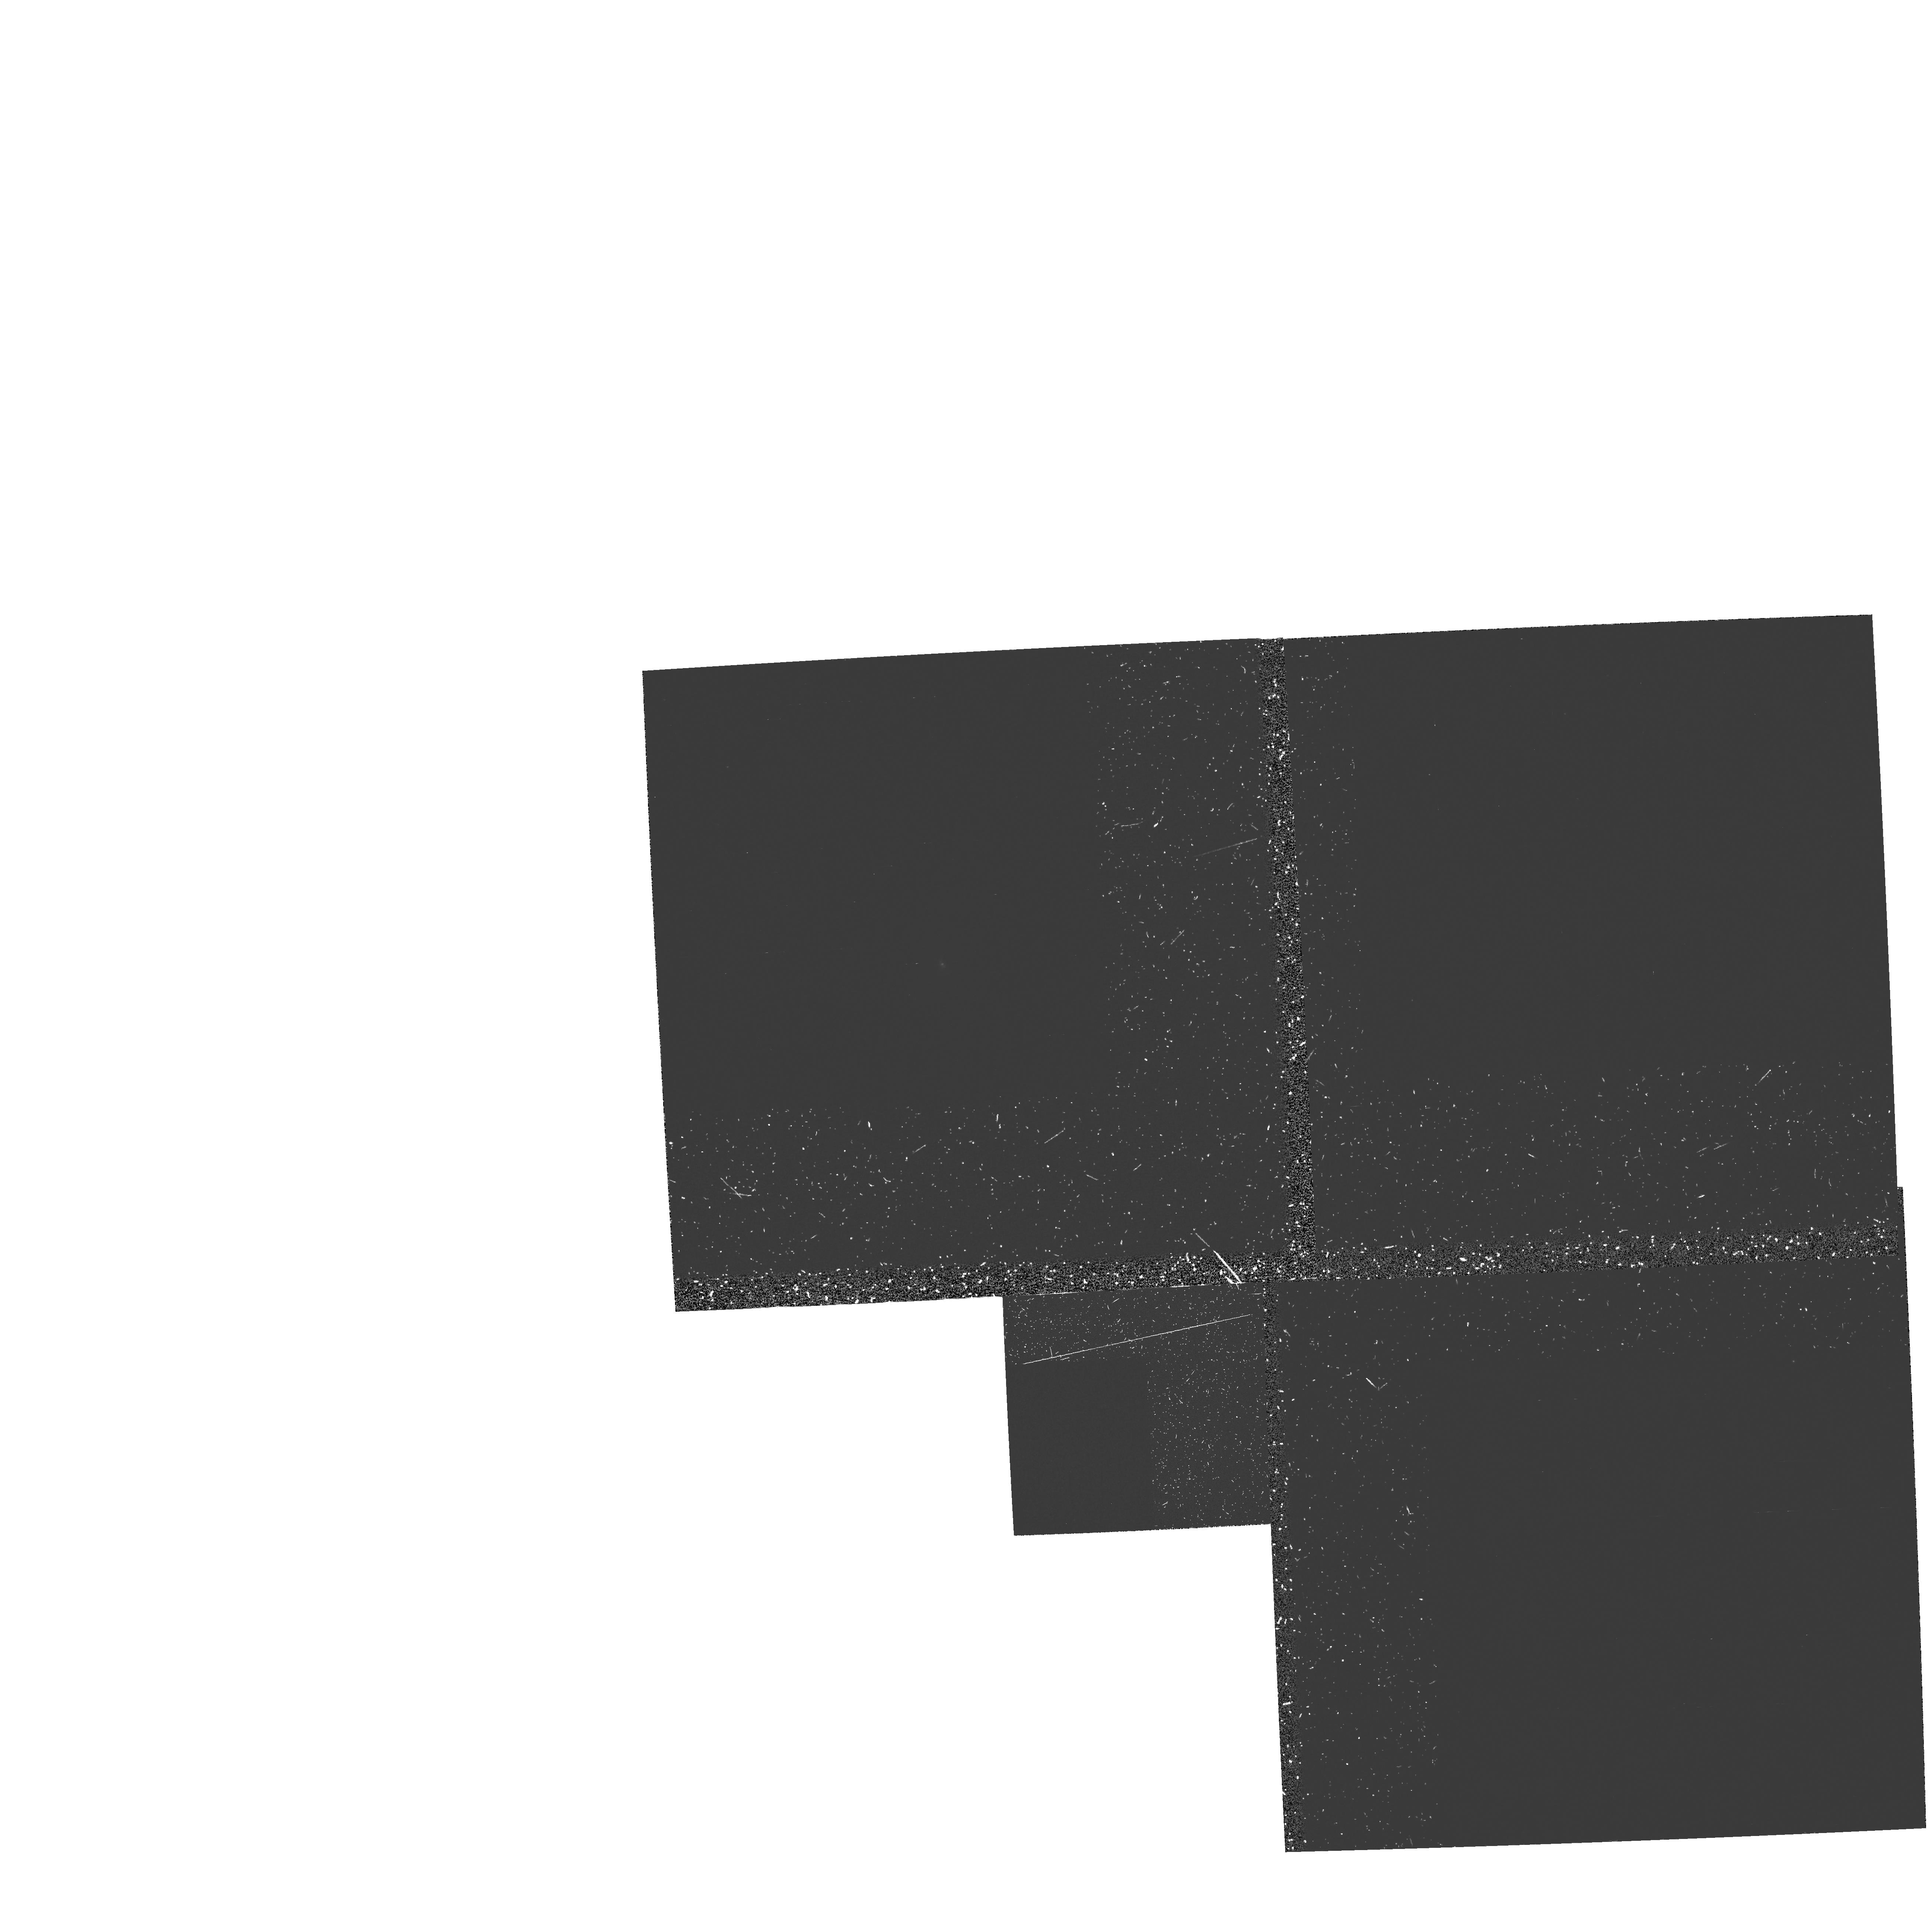
Target: NGC5252
Instrument: WFPC2/PC
Filter: FQUVN
Exposure: 57 min
Observation ID: hst_5426_01_wfpc2_pc_fquvn_u2e801

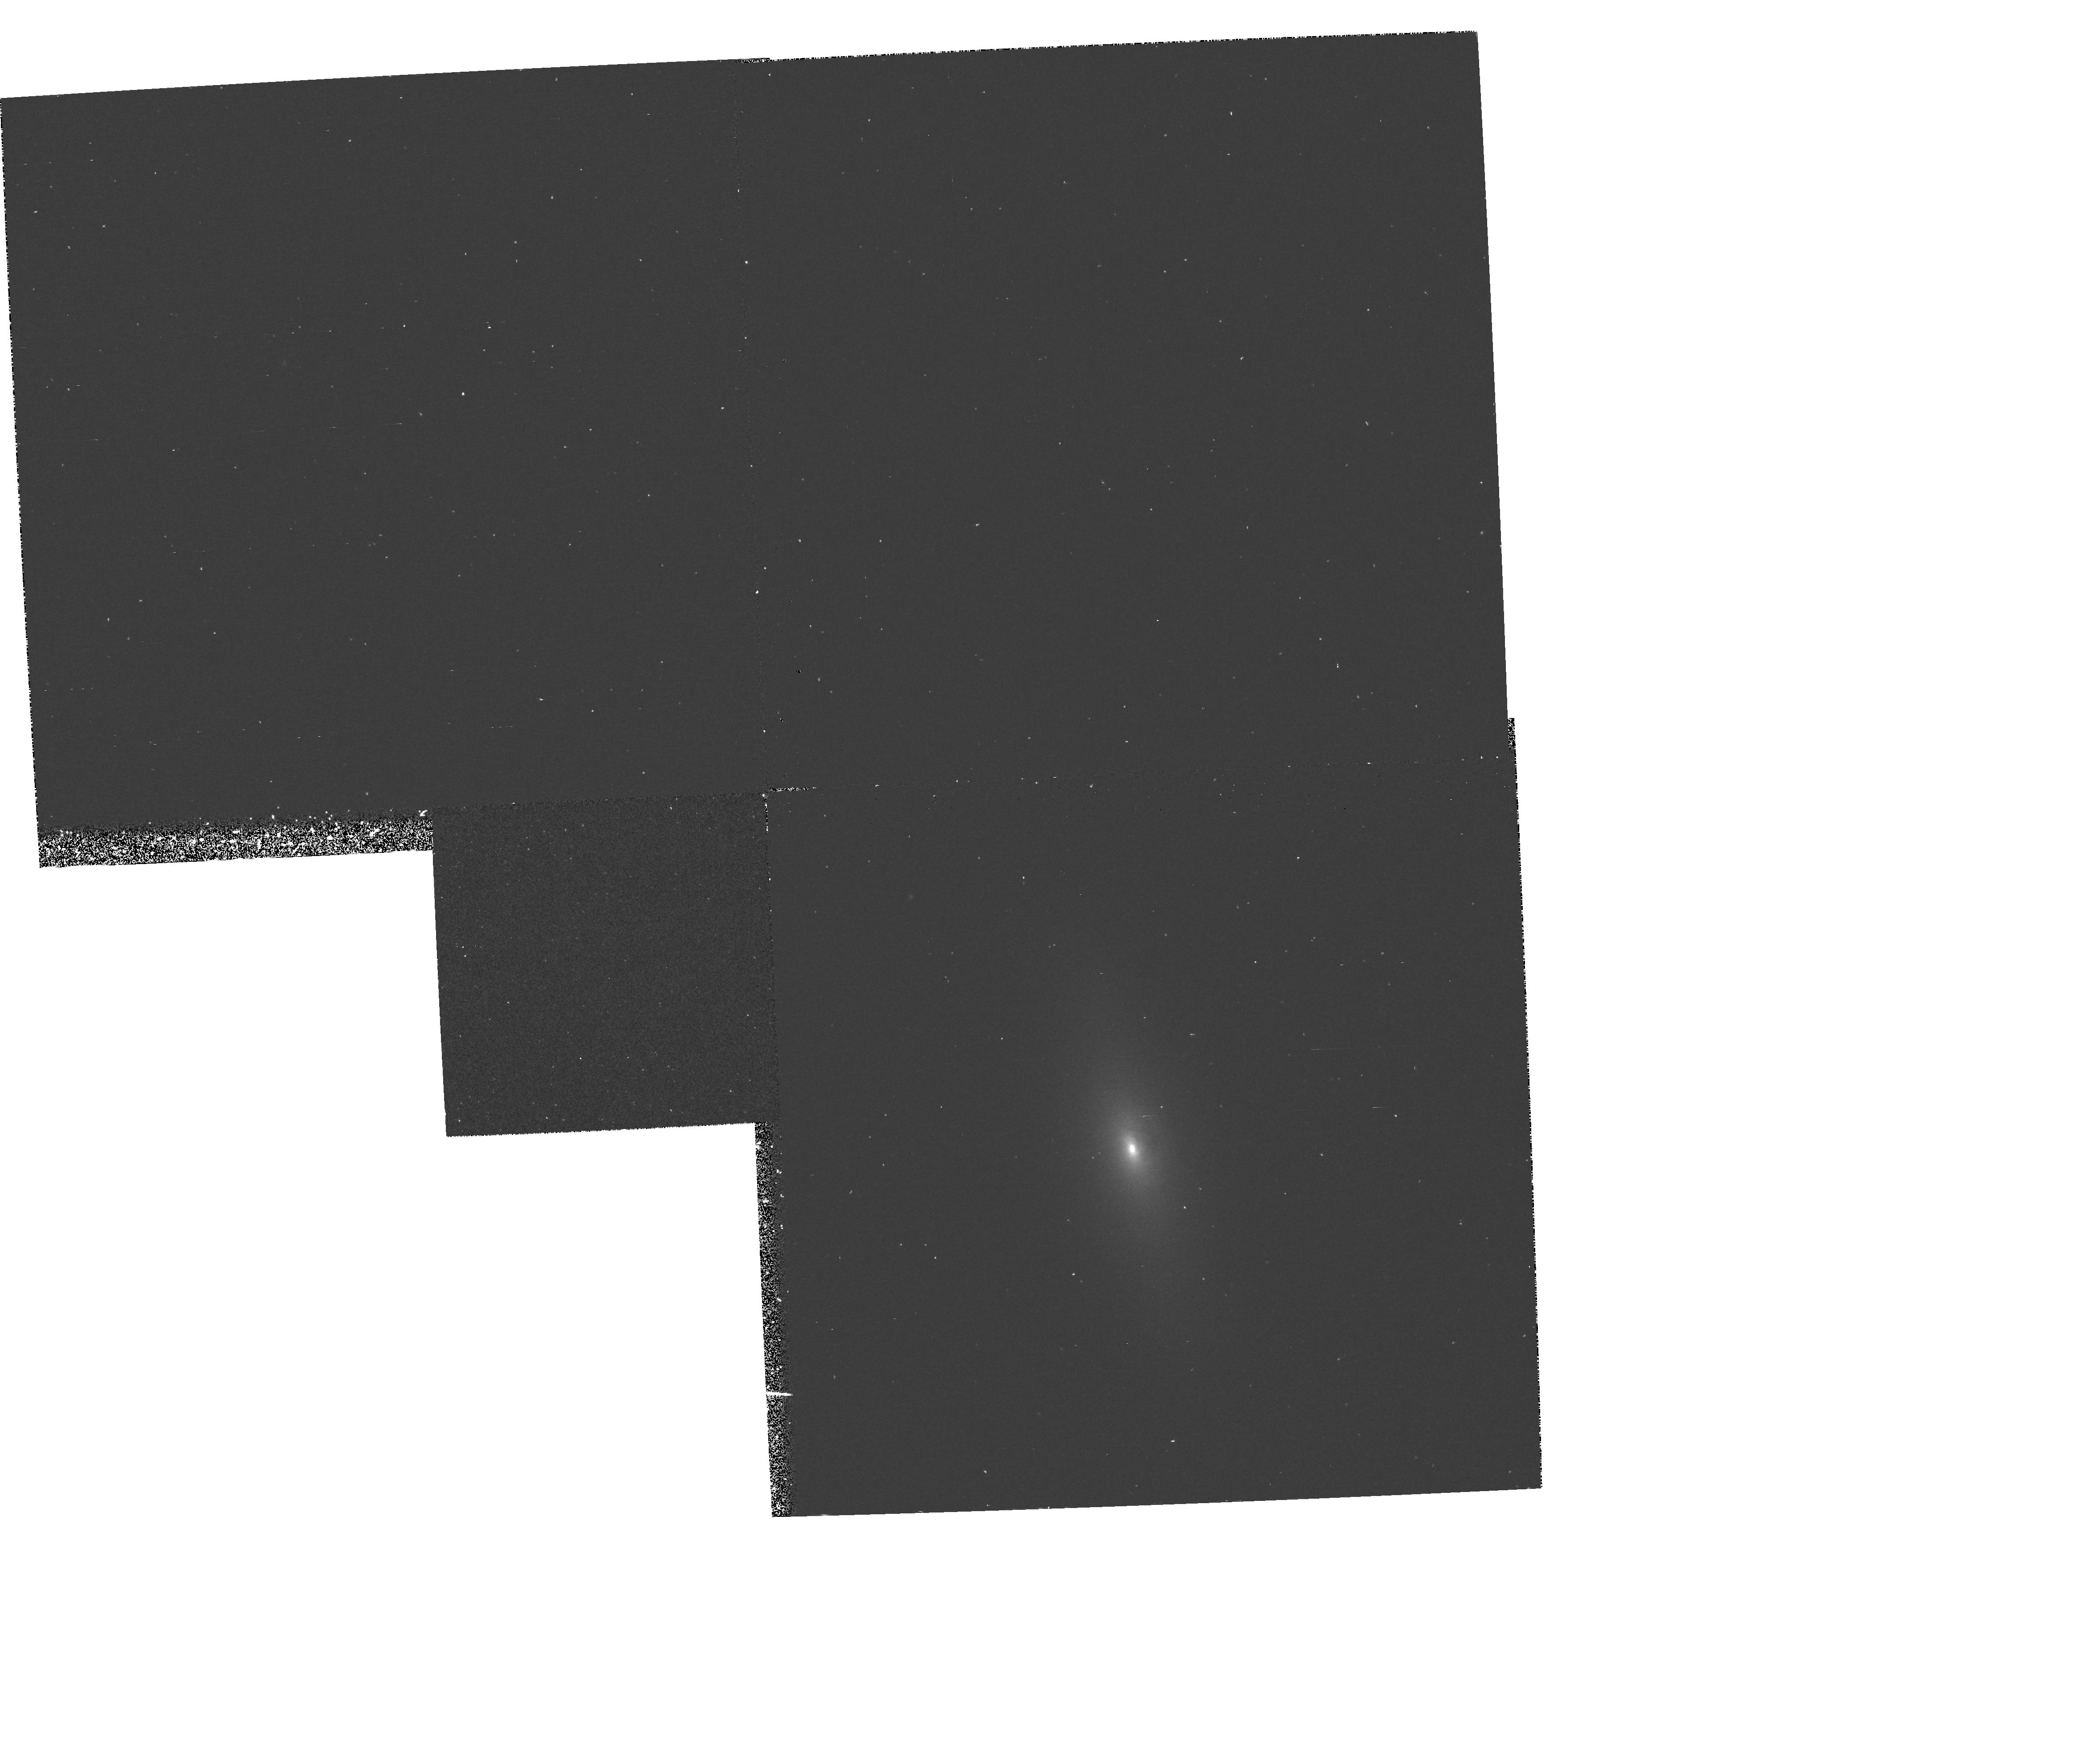
Target: NGC5252
Instrument: WFPC2/PC
Filter: F588N
Exposure: 40 min
Observation ID: hst_5426_01_wfpc2_pc_f588n_u2e801

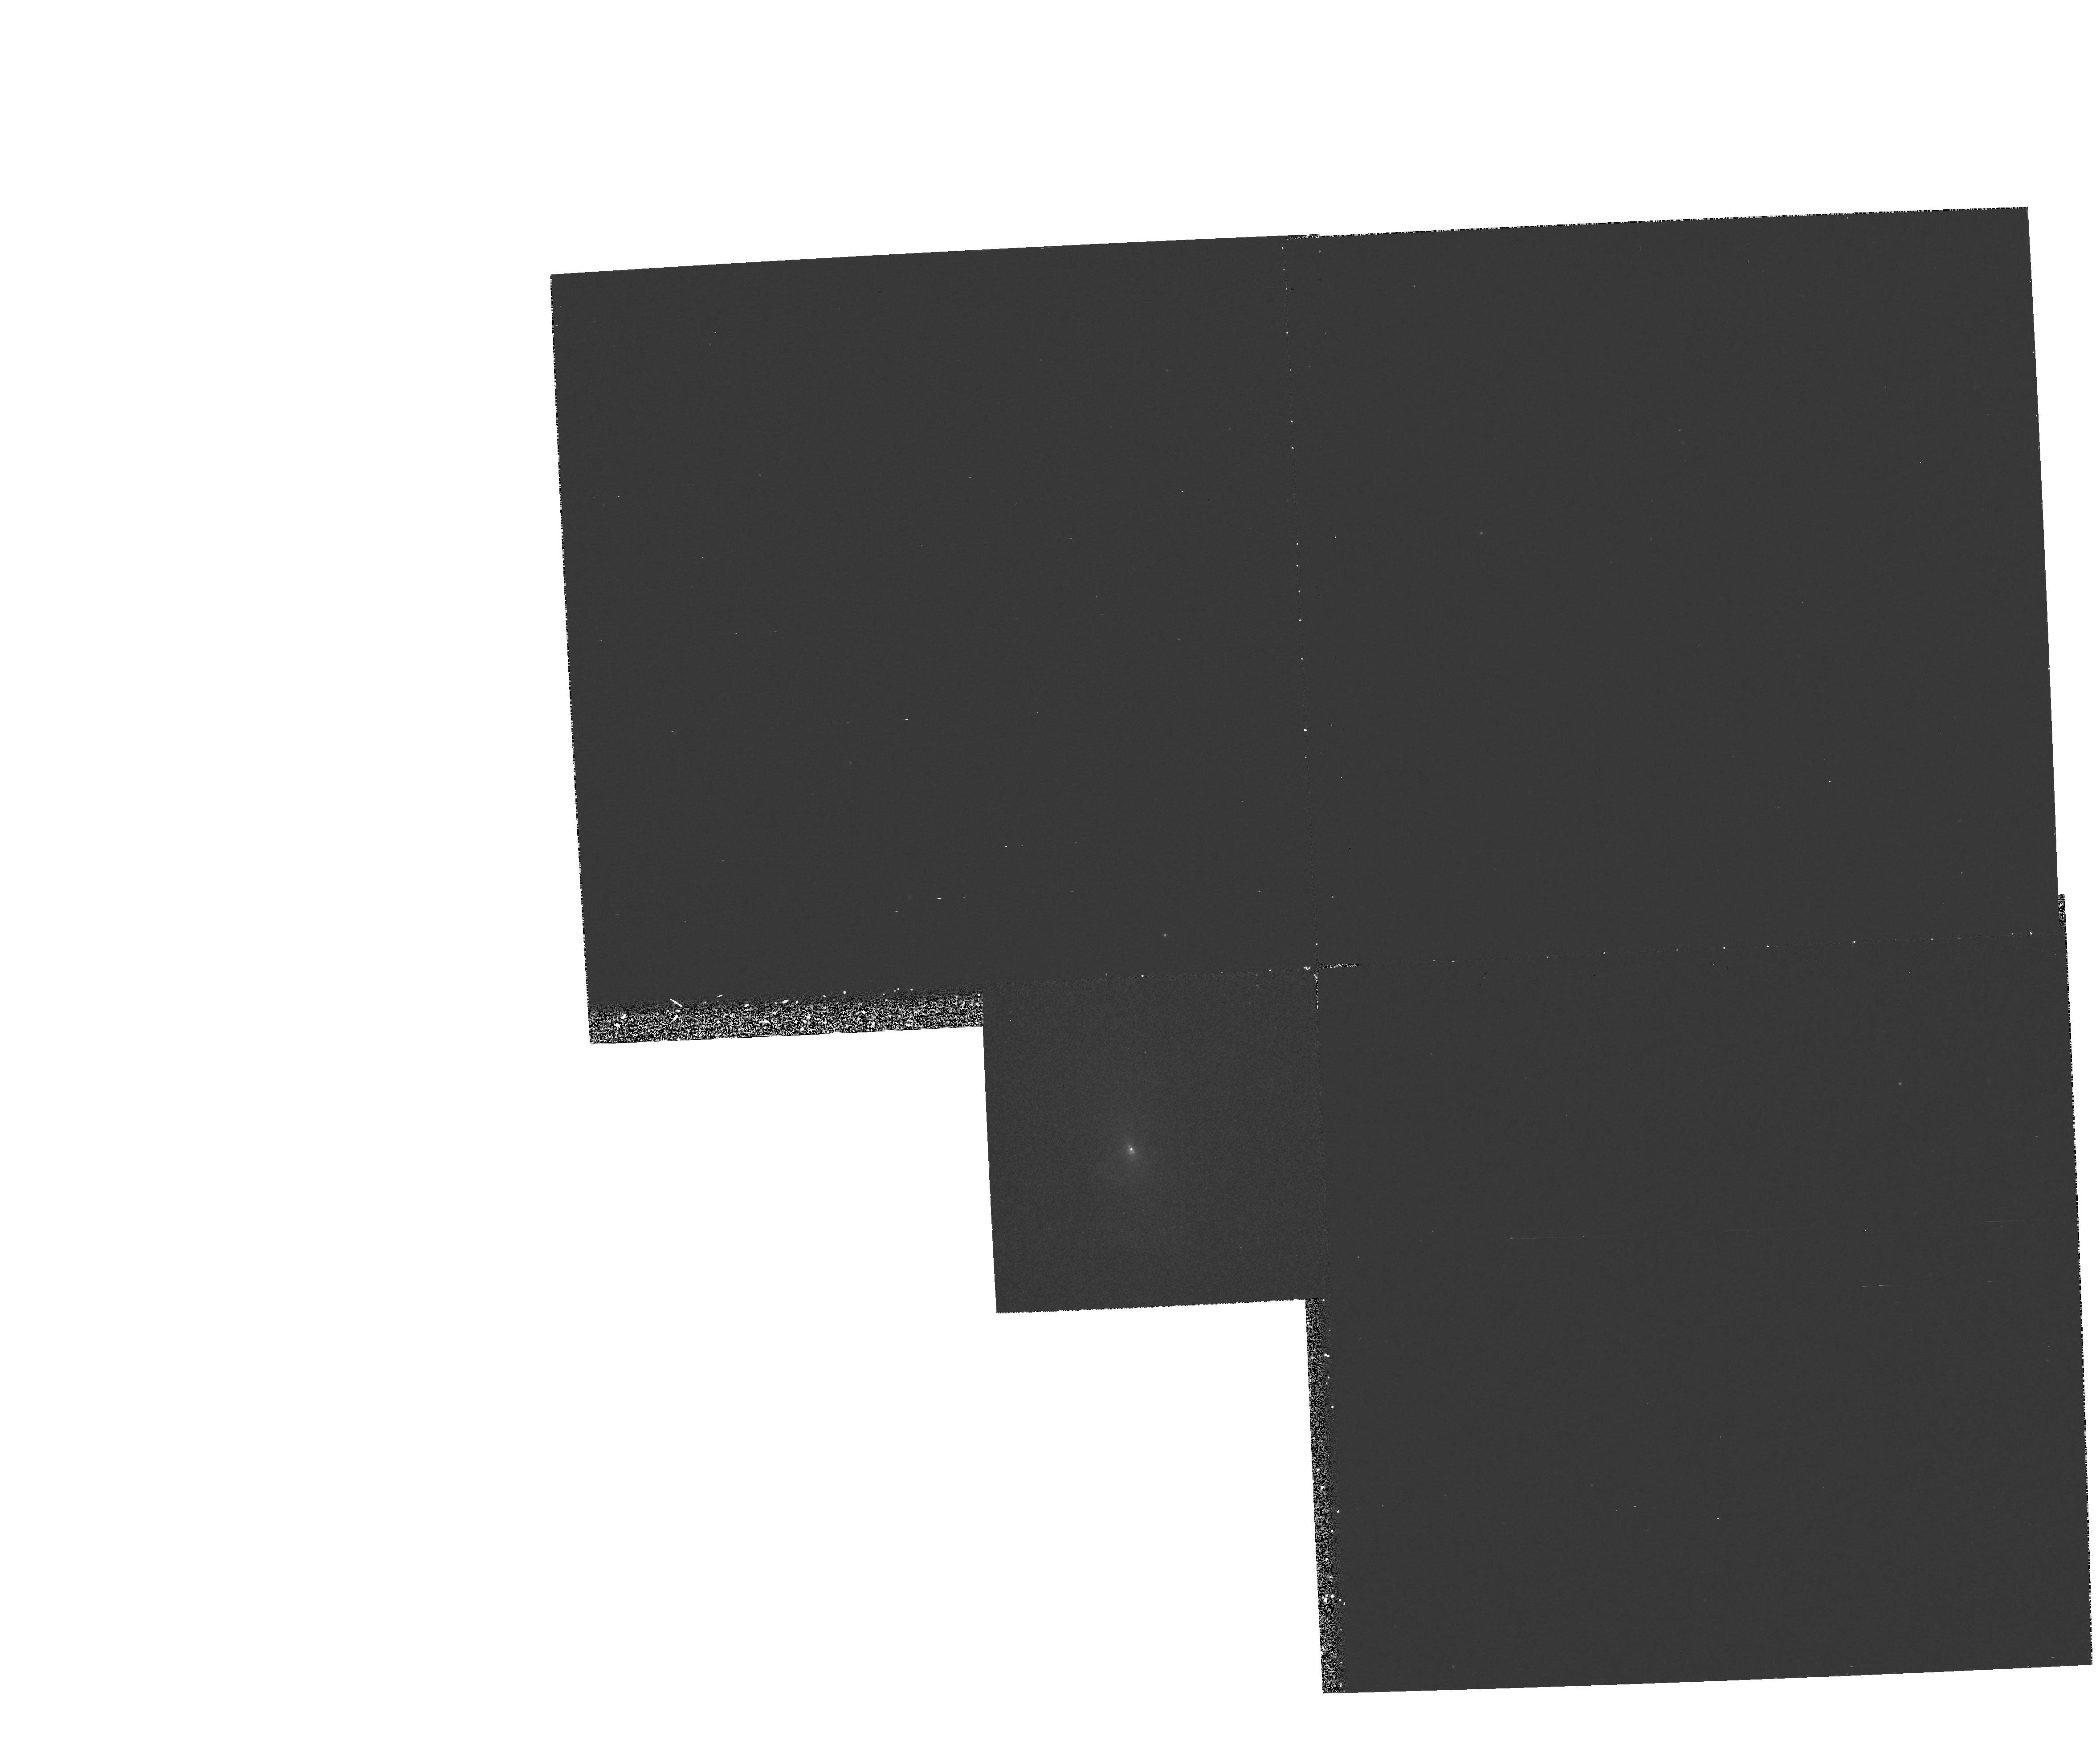
Target: NGC5252
Instrument: WFPC2/PC
Filter: F336W
Exposure: 53 min
Observation ID: hst_5426_01_wfpc2_pc_f336w_u2e801

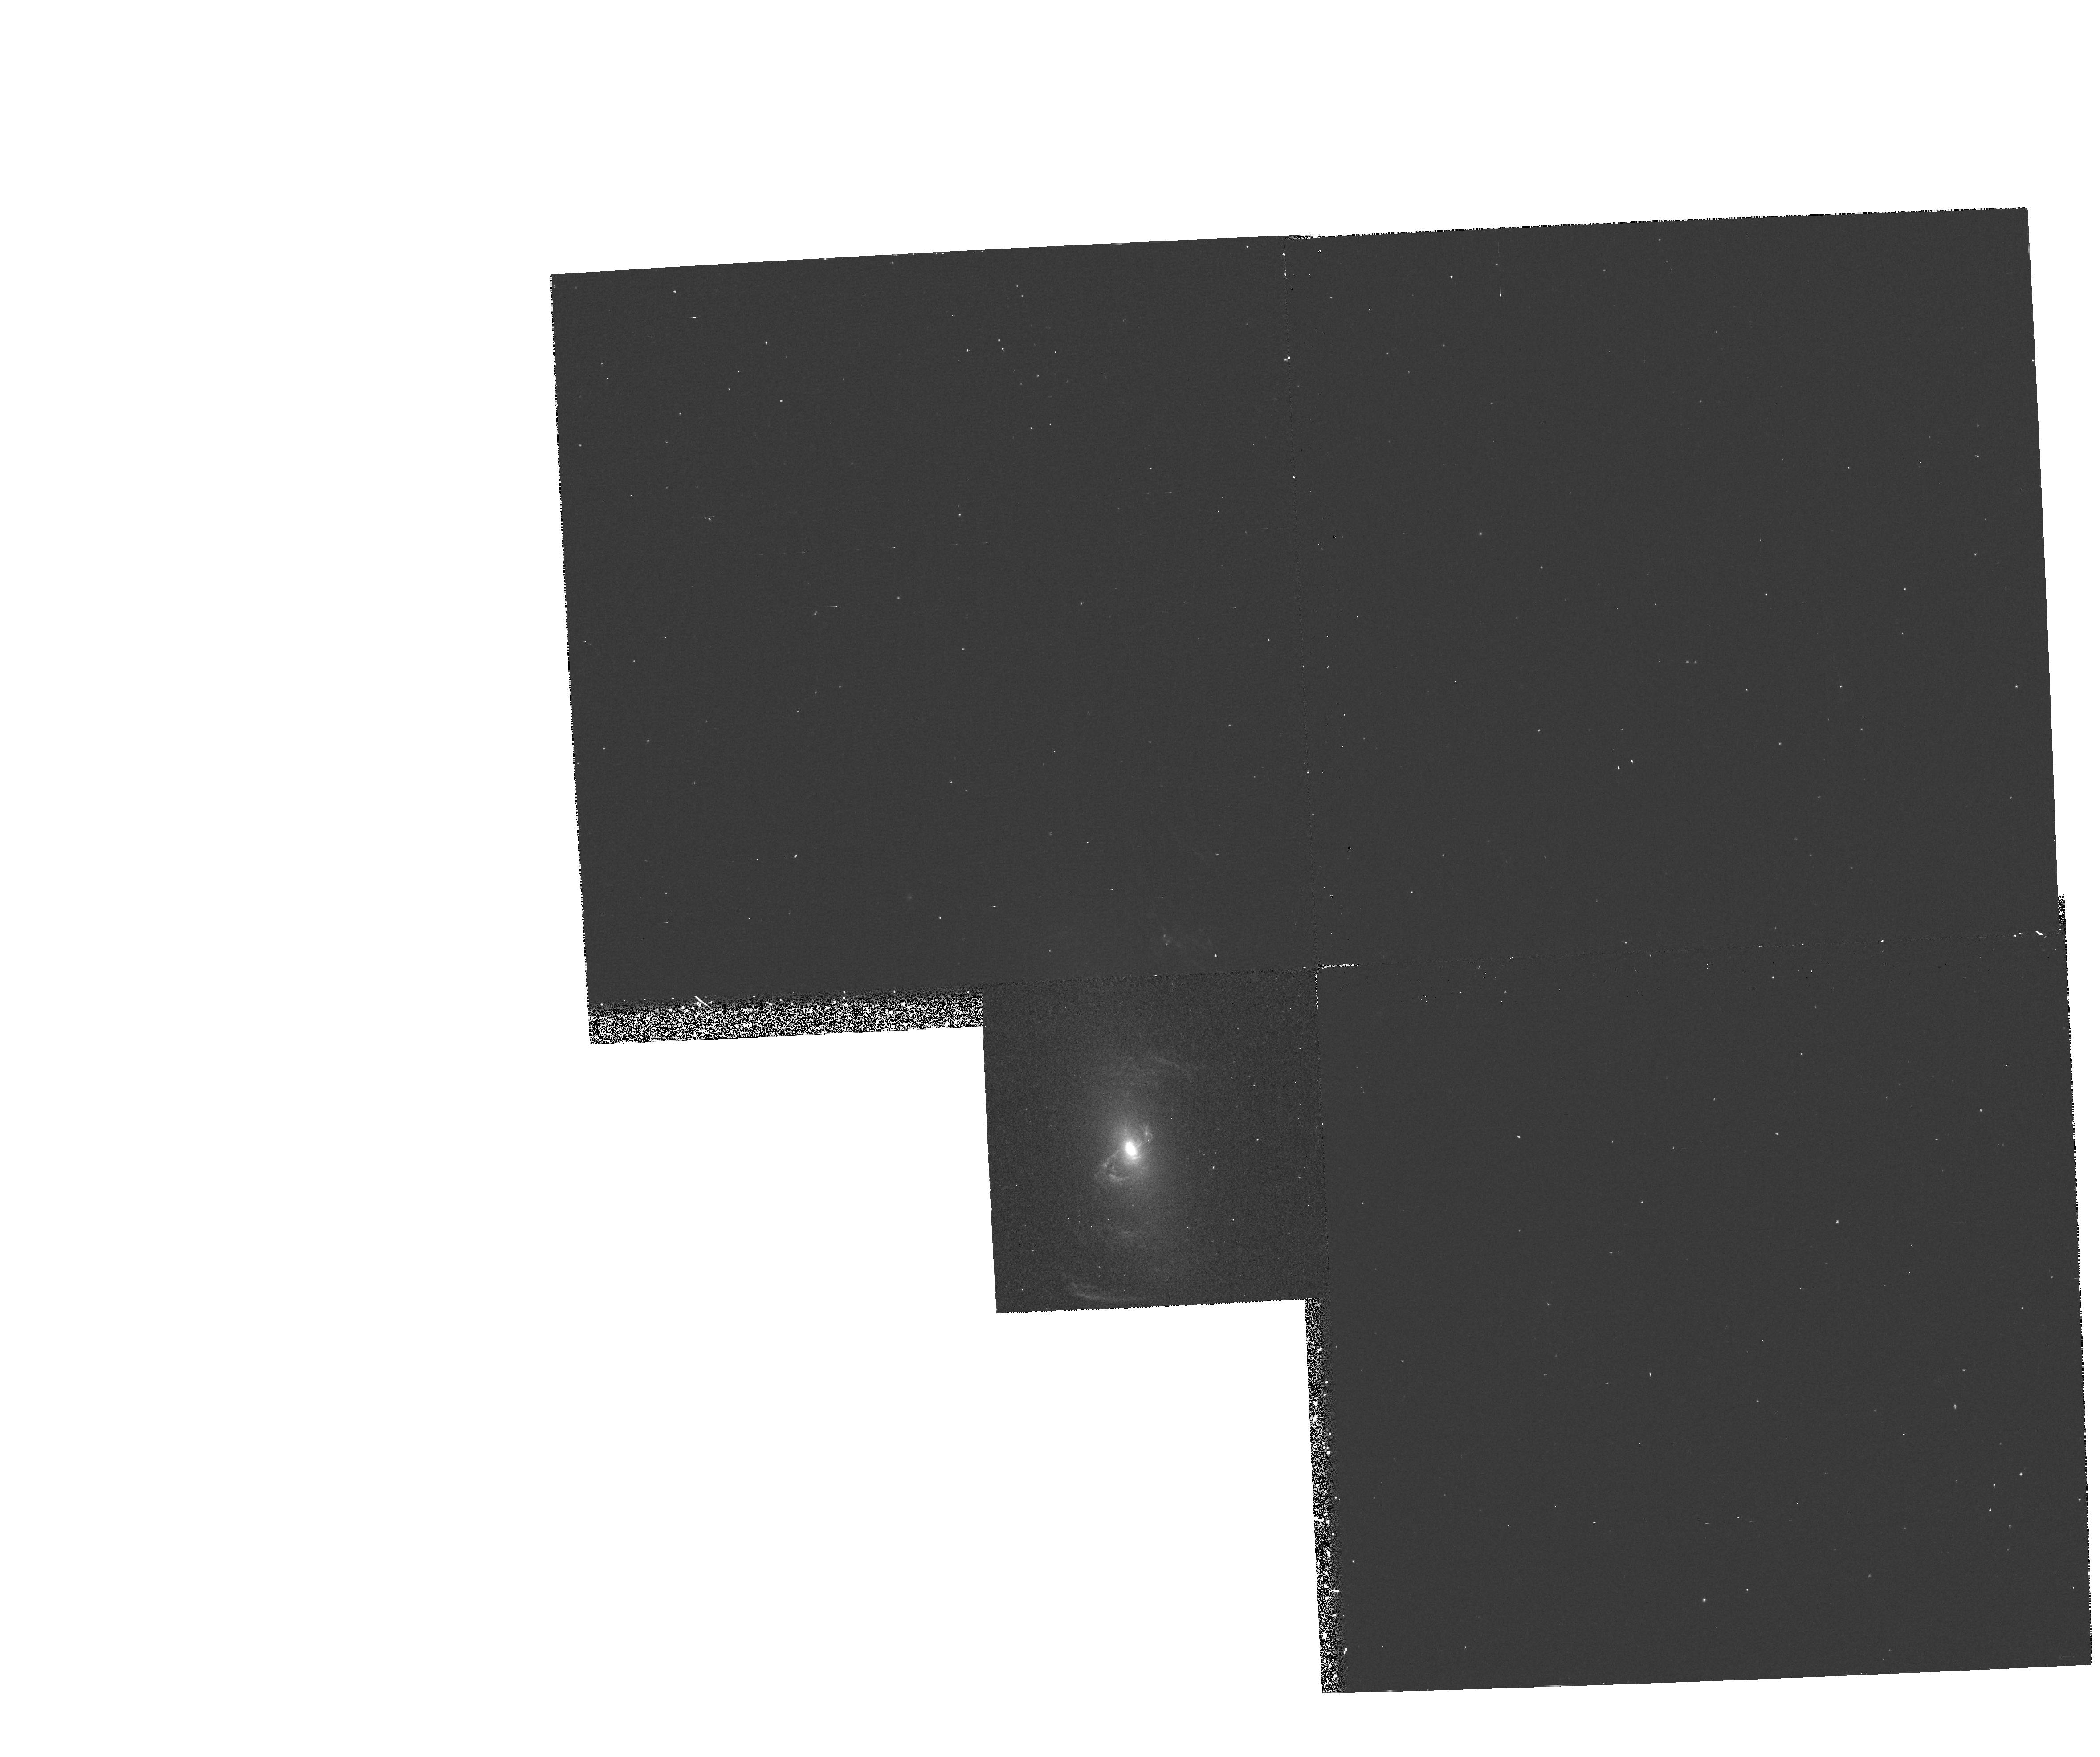
Target: NGC5252
Instrument: WFPC2/PC
Filter: F673N
Exposure: 30 min
Observation ID: hst_5426_01_wfpc2_pc_f673n_u2e801

COLLIMATED RADIO AND IONIZING RADIATION IN NGC 5252 (PI: Tsvetanov, Zlatan I.)

Ground-based emission-line images of the Seyfert 2 galaxy NGC5252 reveal perhaps the most spectacular ionization cone known. The bi-conical structure extends to large distances from the nucleus and is significantly misaligned w.r.t. the major axis of the host galaxy. Our VLA radio maps show a clear nuclear jet, which is coaligned with the ionization cone axis to within the measurement errors. In addition, ground-based long-slit spectra and our Fabry-Perot imagessuggest possible helical motions. We propose to obtain narrow-band WFPC2 images in the OIII 5007, Halpha and OII 3727 and 2 continuum bands. These will be used to map the ionizing radiation field all the way in to the nucleus and study the correlation between the radio and optical emission on sub-arcsecond scales. We will also use the line ratio maps to try to put constraints on the angular dependence of the ionizing field as well as continuum color maps to look for the presence of local ionizing sources such as hot stars in addition to the hard nuclear radiation.